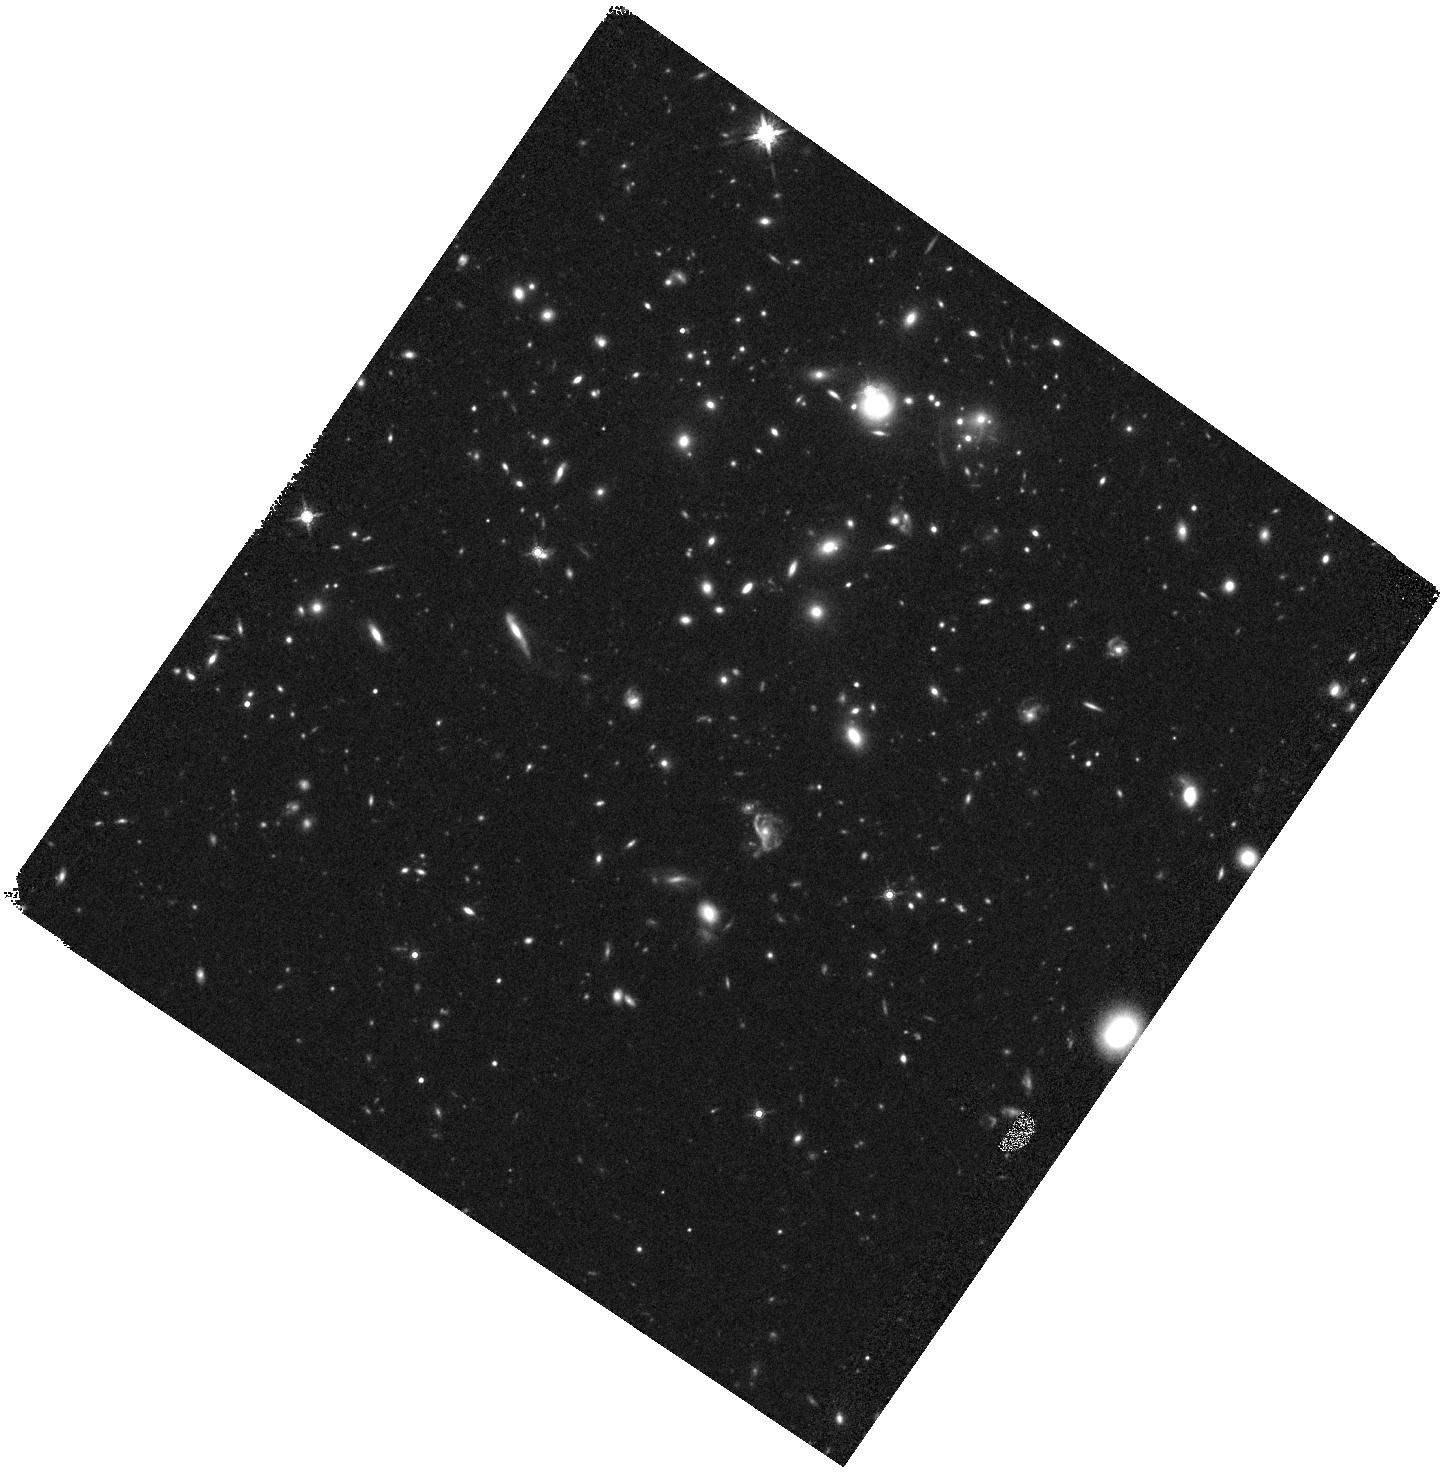
Target: SPT-GALJ015126-595439-WFC3. Instrument: WFC3/IR. Filter: F160W. Exposure: 24 min. Observation ID: hst_14896_01_wfc3_ir_f160w_ide101

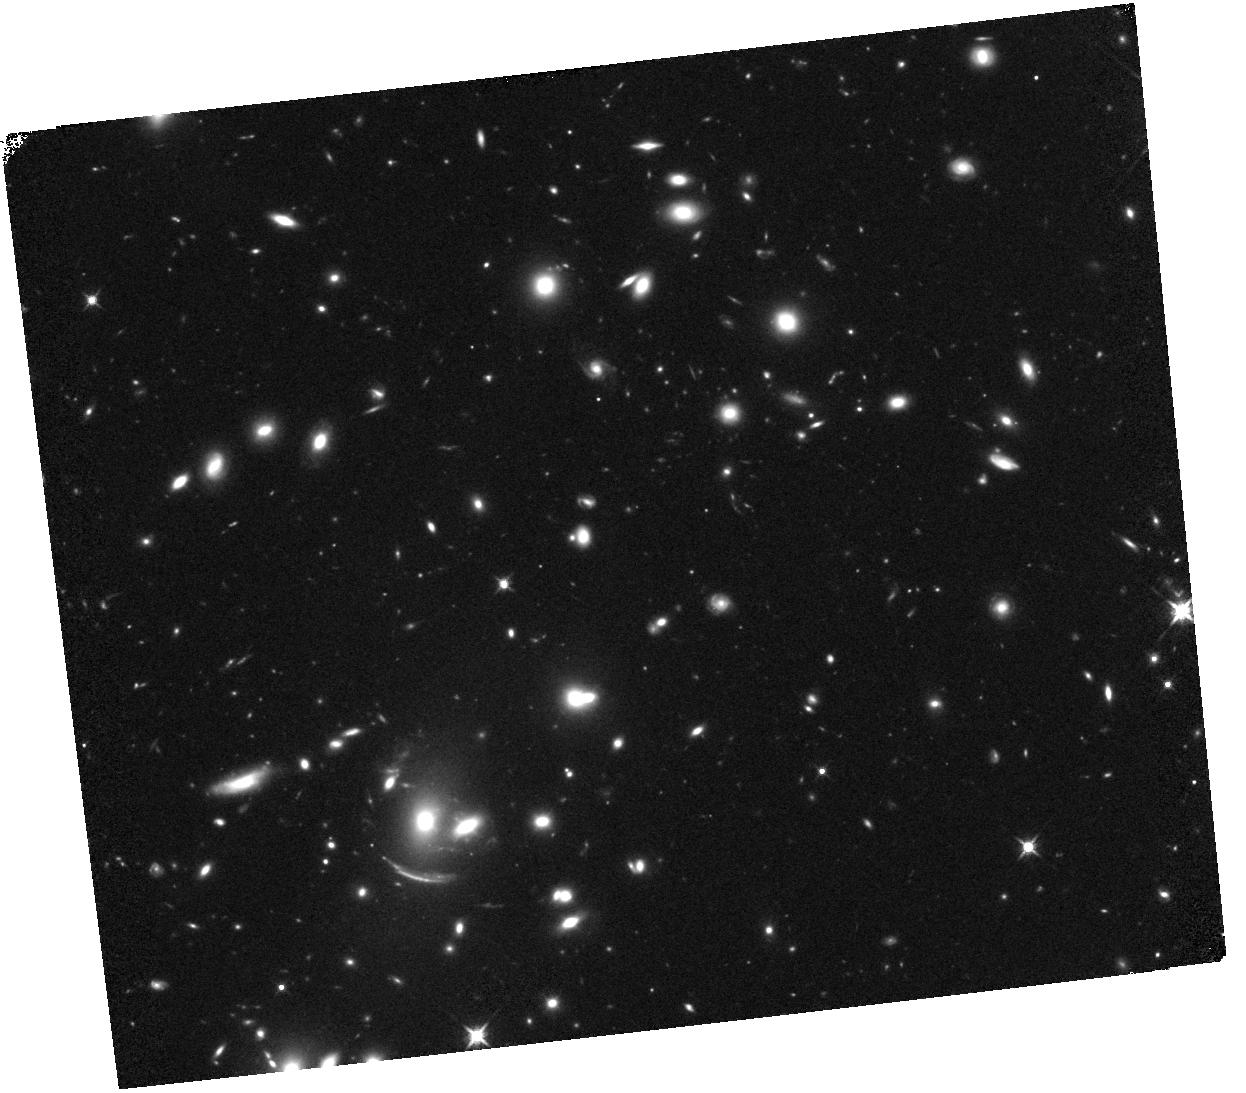
Target: SGASJ095237+343531. Instrument: WFC3/IR. Filter: F125W. Exposure: 29 min. Observation ID: hst_14896_02_wfc3_ir_f125w_ide102

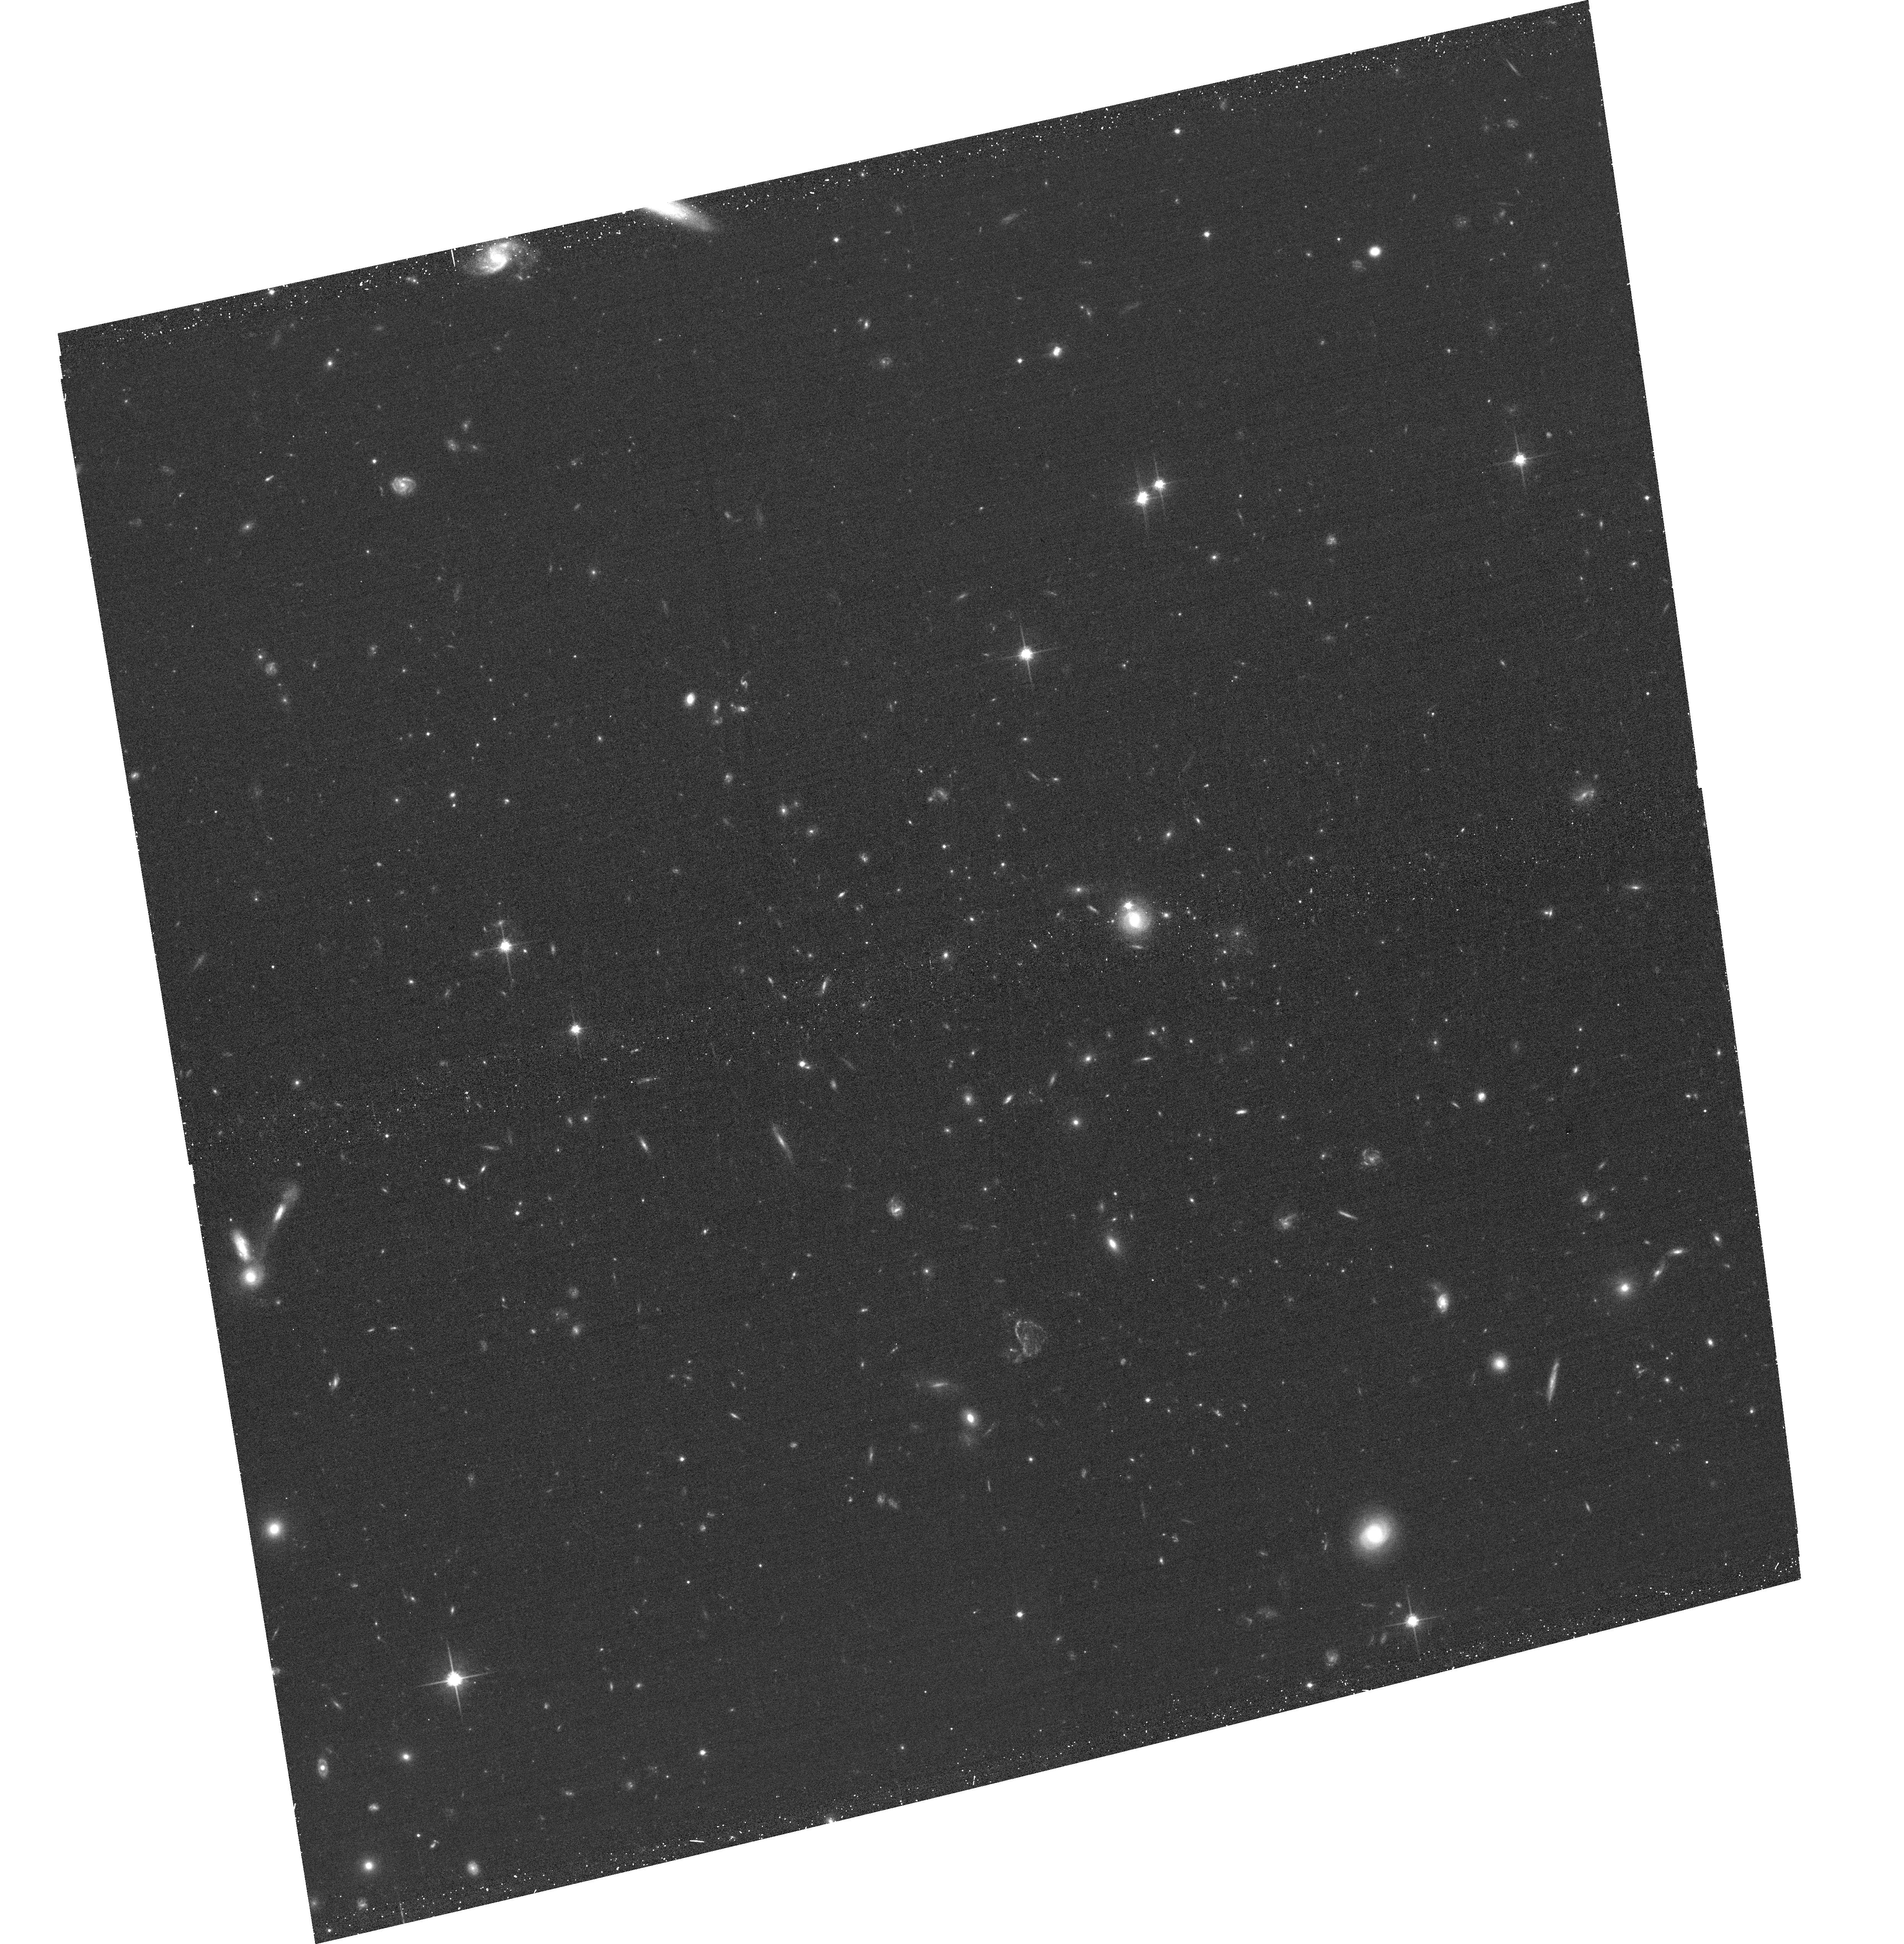
Target: SPT-GALJ015126-595439-ACS. Instrument: ACS/WFC. Filter: F814W. Exposure: 17 min. Observation ID: hst_14896_a1_acs_wfc_f814w_jde1a1

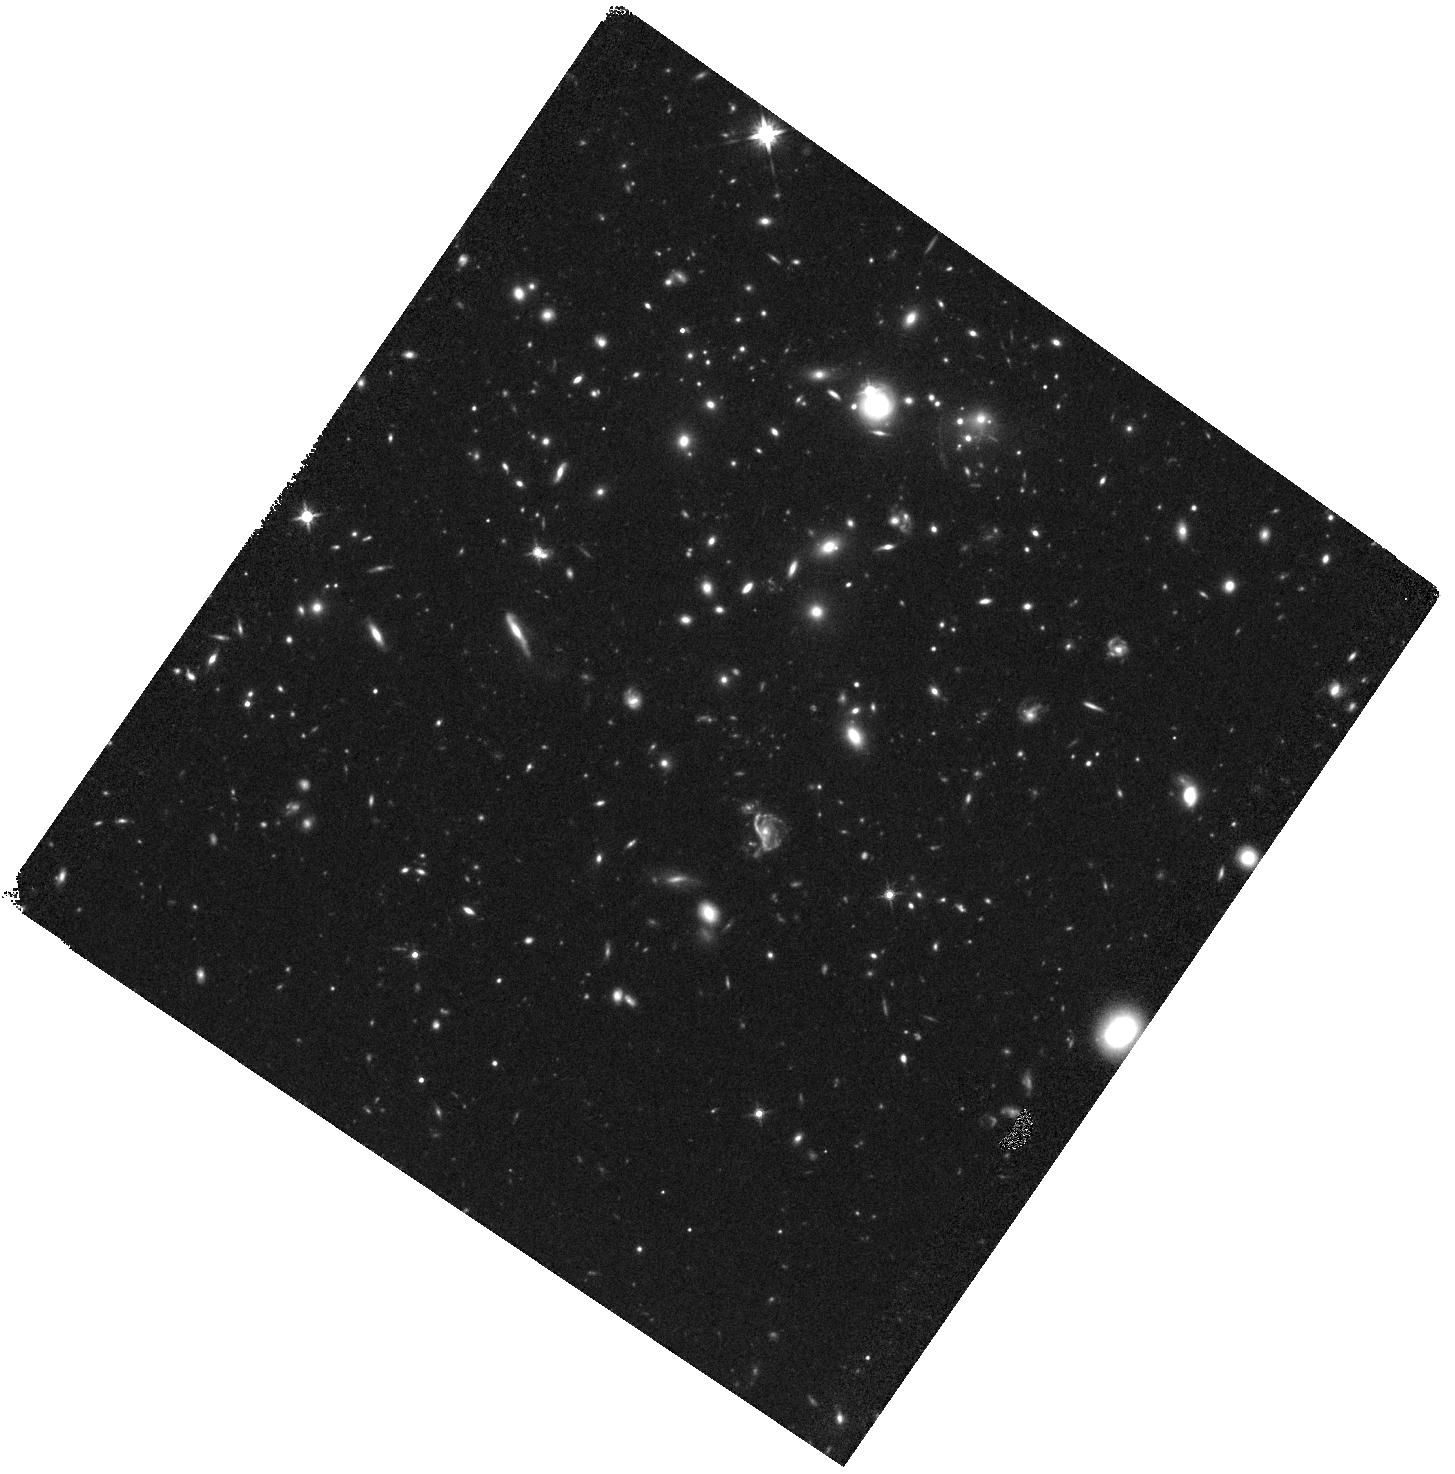
Target: SPT-GALJ015126-595439-WFC3. Instrument: WFC3/IR. Filter: F140W. Exposure: 20 min. Observation ID: hst_14896_01_wfc3_ir_f140w_ide101

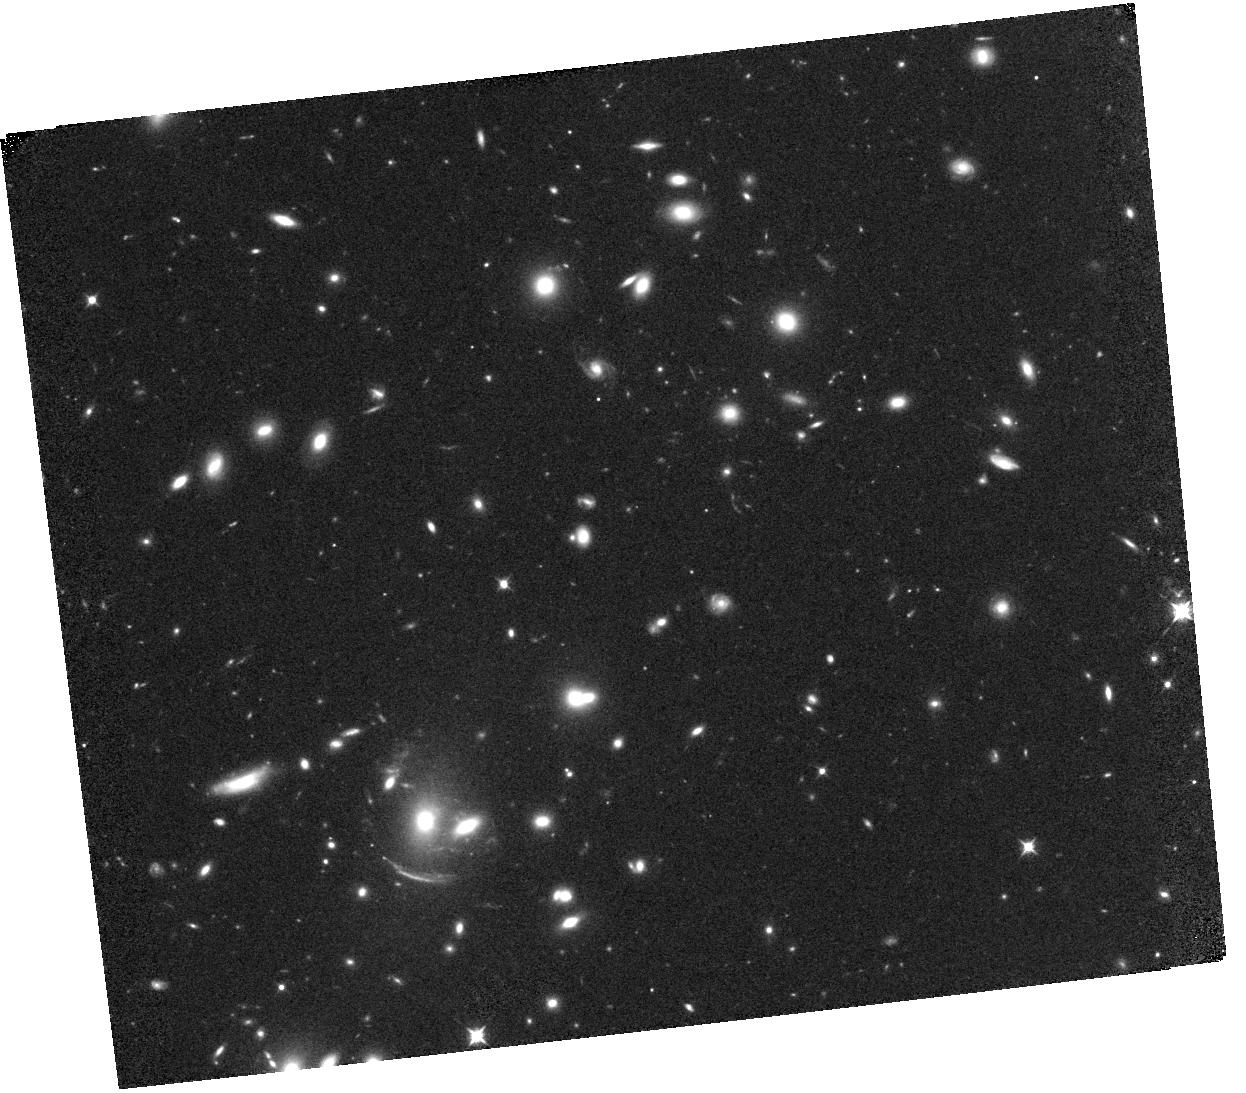
Target: SGASJ095237+343531. Instrument: WFC3/IR. Filter: F098M. Exposure: 31 min. Observation ID: hst_14896_02_wfc3_ir_f098m_ide102

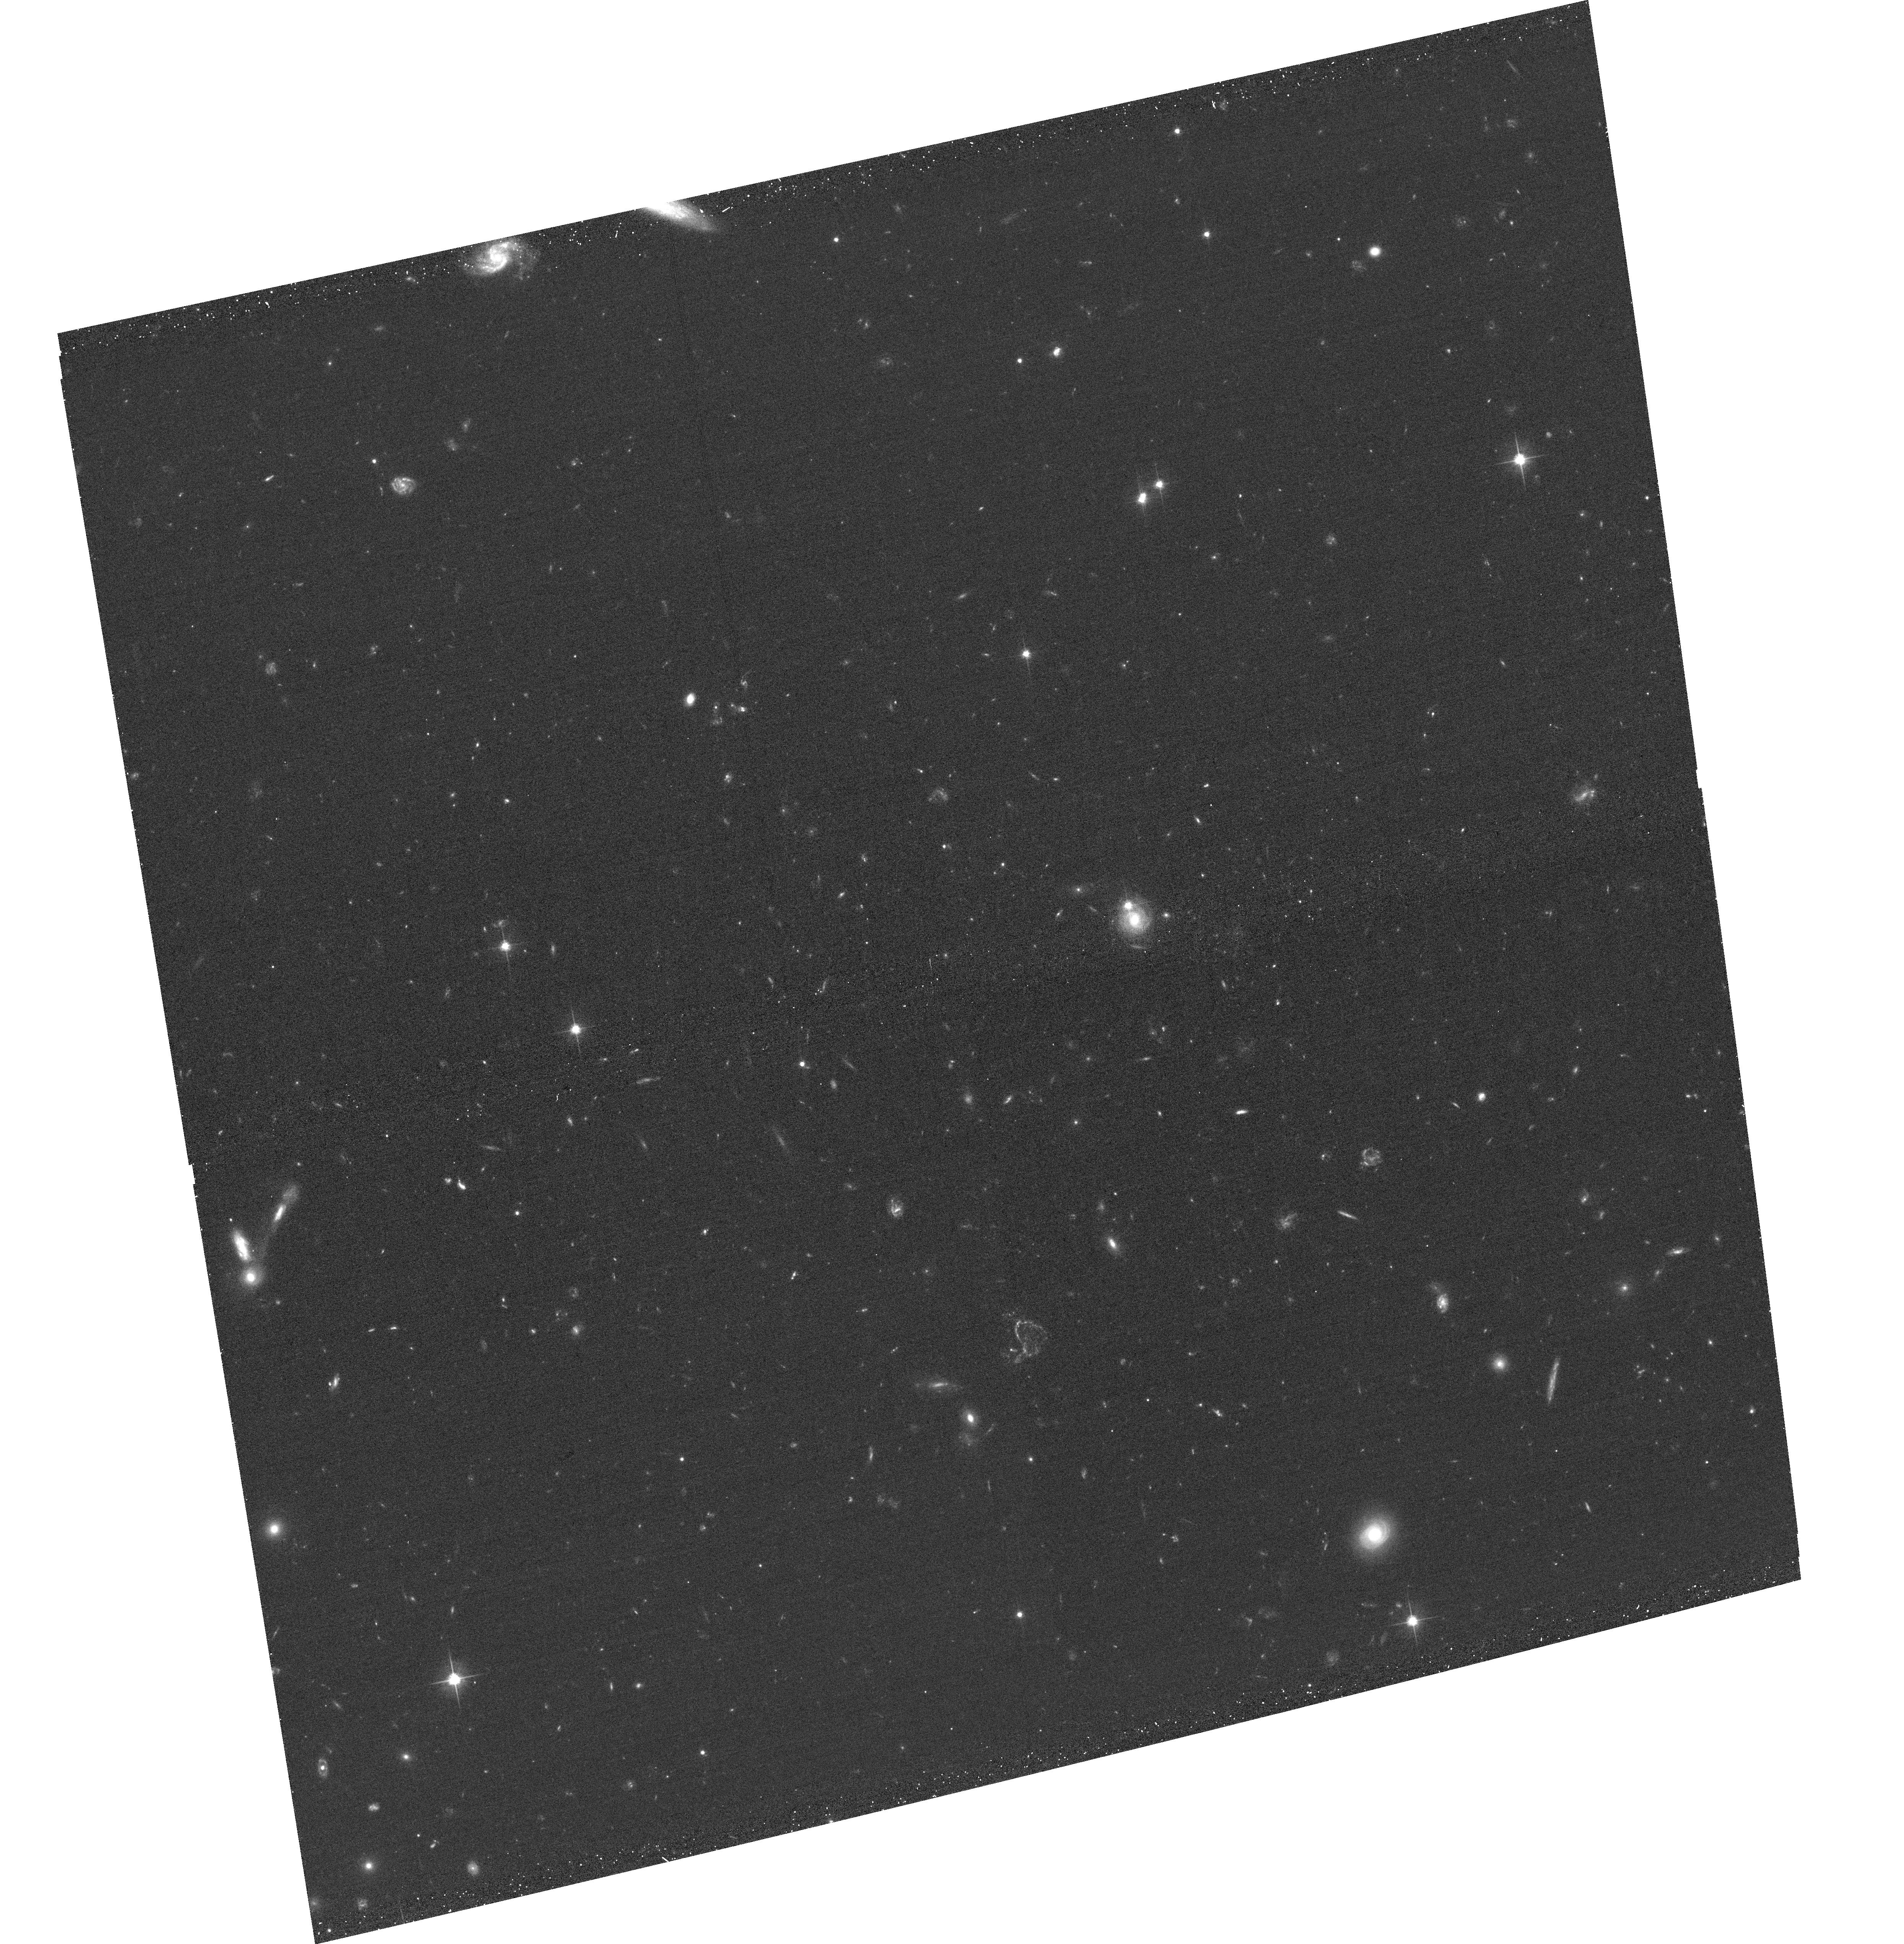
Target: SPT-GALJ015126-595439-ACS. Instrument: ACS/WFC. Filter: F606W. Exposure: 17 min. Observation ID: hst_14896_a1_acs_wfc_f606w_jde1a1

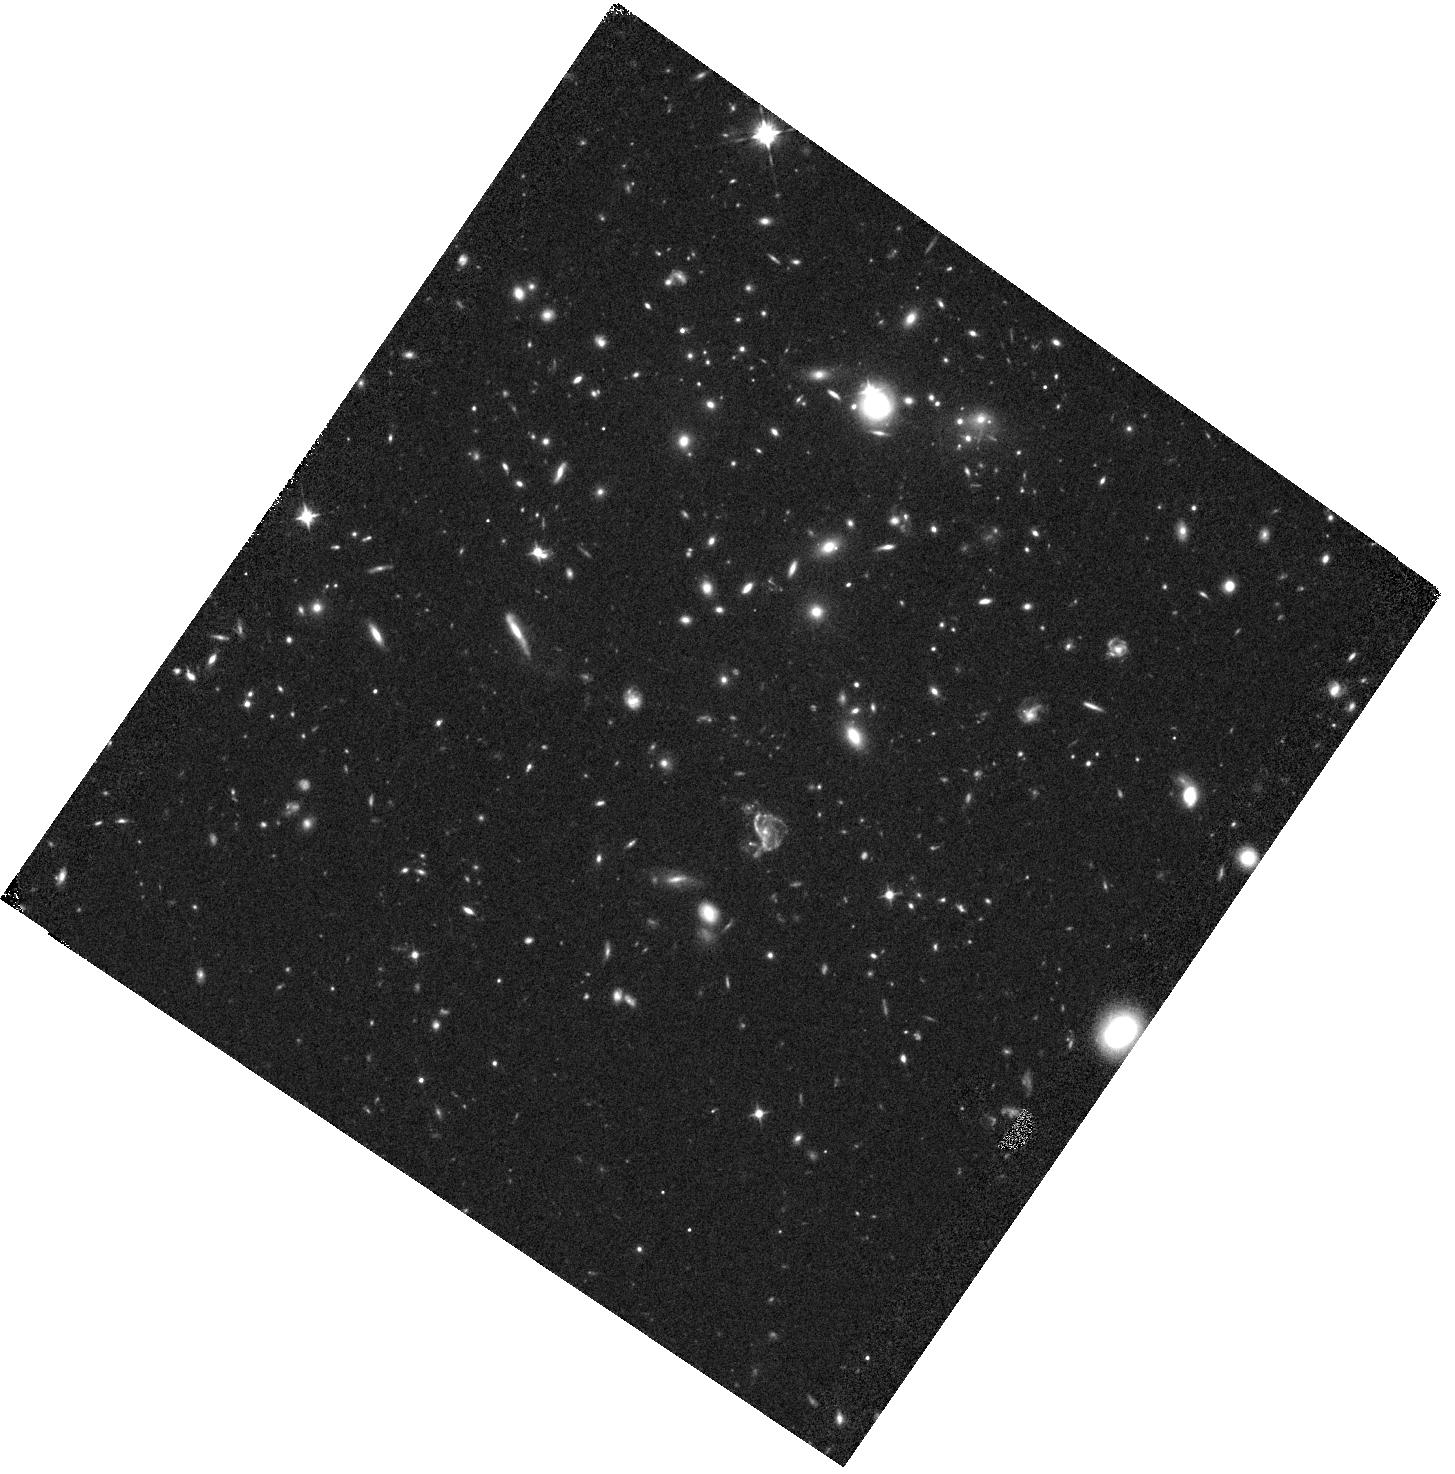
Target: SPT-GALJ015126-595439-WFC3. Instrument: WFC3/IR. Filter: F105W. Exposure: 27 min. Observation ID: hst_14896_01_wfc3_ir_f105w_ide101

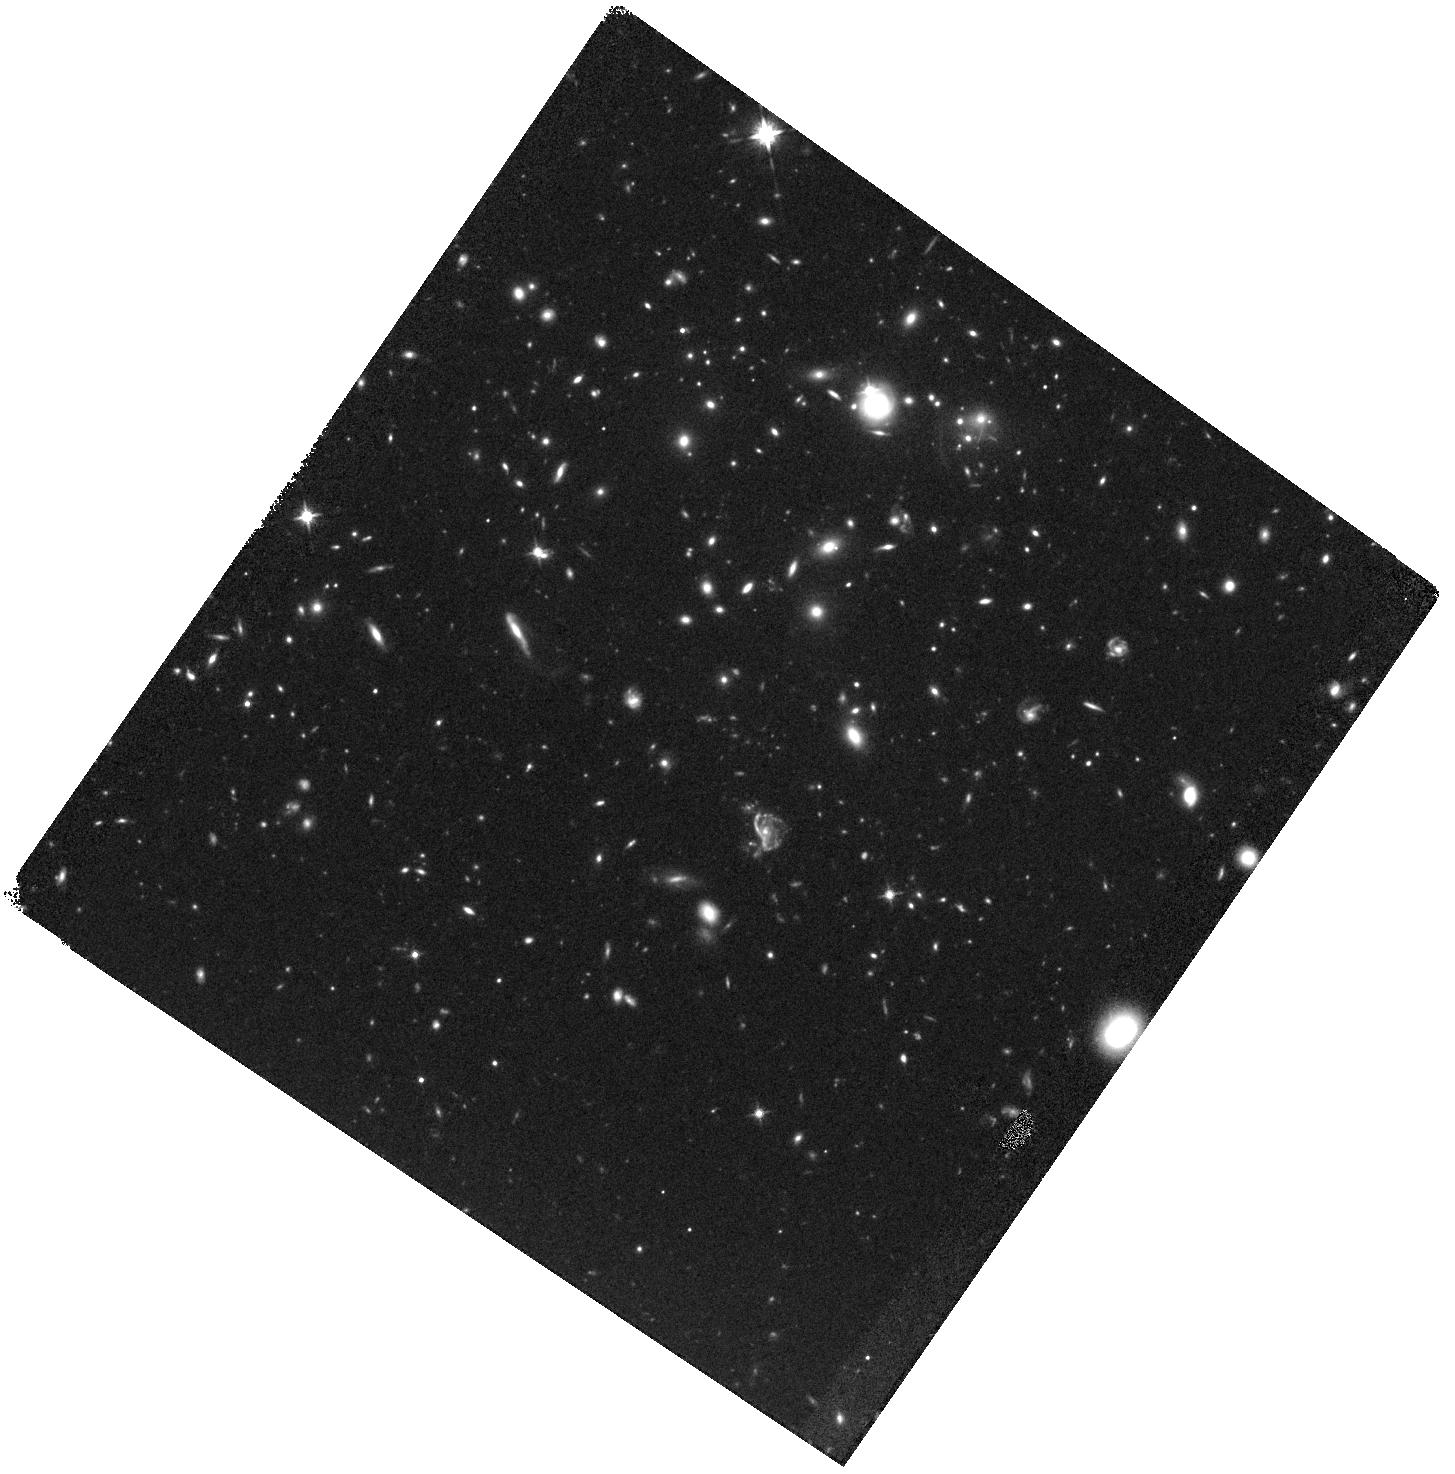
Target: SPT-GALJ015126-595439-WFC3. Instrument: WFC3/IR. Filter: F125W. Exposure: 24 min. Observation ID: hst_14896_01_wfc3_ir_f125w_ide101

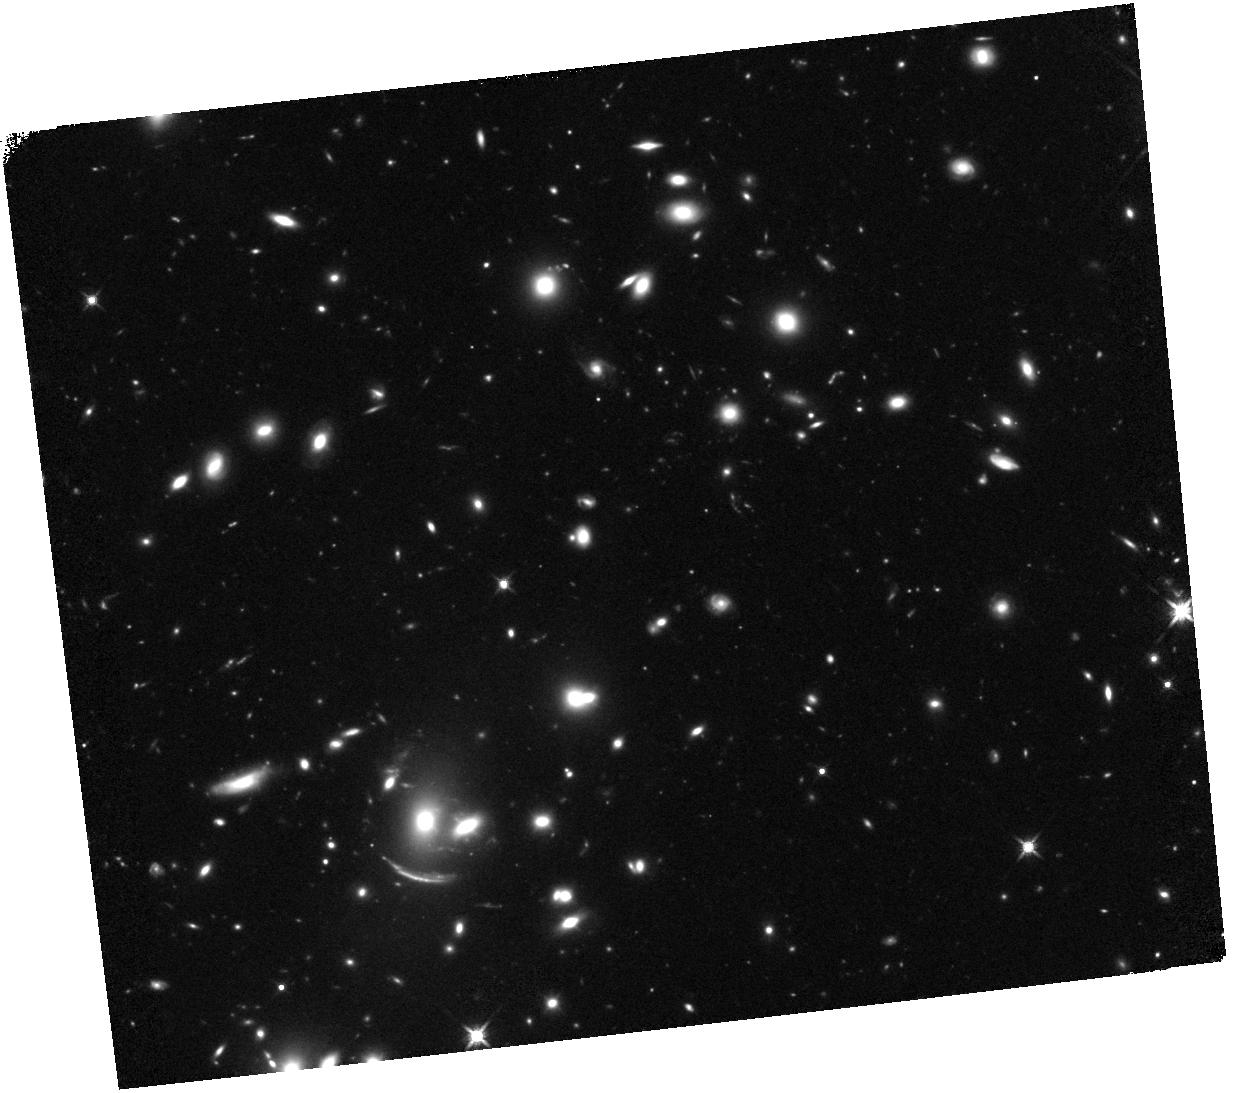
Target: SGASJ095237+343531. Instrument: WFC3/IR. Filter: F140W. Exposure: 30 min. Observation ID: hst_14896_02_wfc3_ir_f140w_ide102

Precise Photometric Redshifts For Two Bright z>8 Galaxies (PI: Bayliss, Matthew)

Deep field observations with the Hubble Space Telescope have revealed several hundred z>8 galaxy candidates in the universe's first billion years, but few if any are bright enough (H<24.5 AB) for detailed, high-S/N spectroscopic follow-up study with the James Webb Space Telescope. With the JWST launch fast-approaching it is essential that we make every attempt to identify as many bright high-z galaxies as possible to feed early science programs. With this is mind, we are proposing for WFC3/IR imaging observations of two exceptionally bright (H~24 AB) candidate z~8-10 dropout galaxies that were only recently identified in September 2016. Both targets are detected in H-band imaging and drop out strongly in blue bands. A preliminary Bayesian photo-z analysis of existing data reveals a a high probability that both sources are z>8, but cannot provide precise photometric redshift constraints. We propose for HST/WFC3 + ACS imaging to obtain the multi-band imaging necessary to recover precise photometric redshifts for these two dropout galaxies.